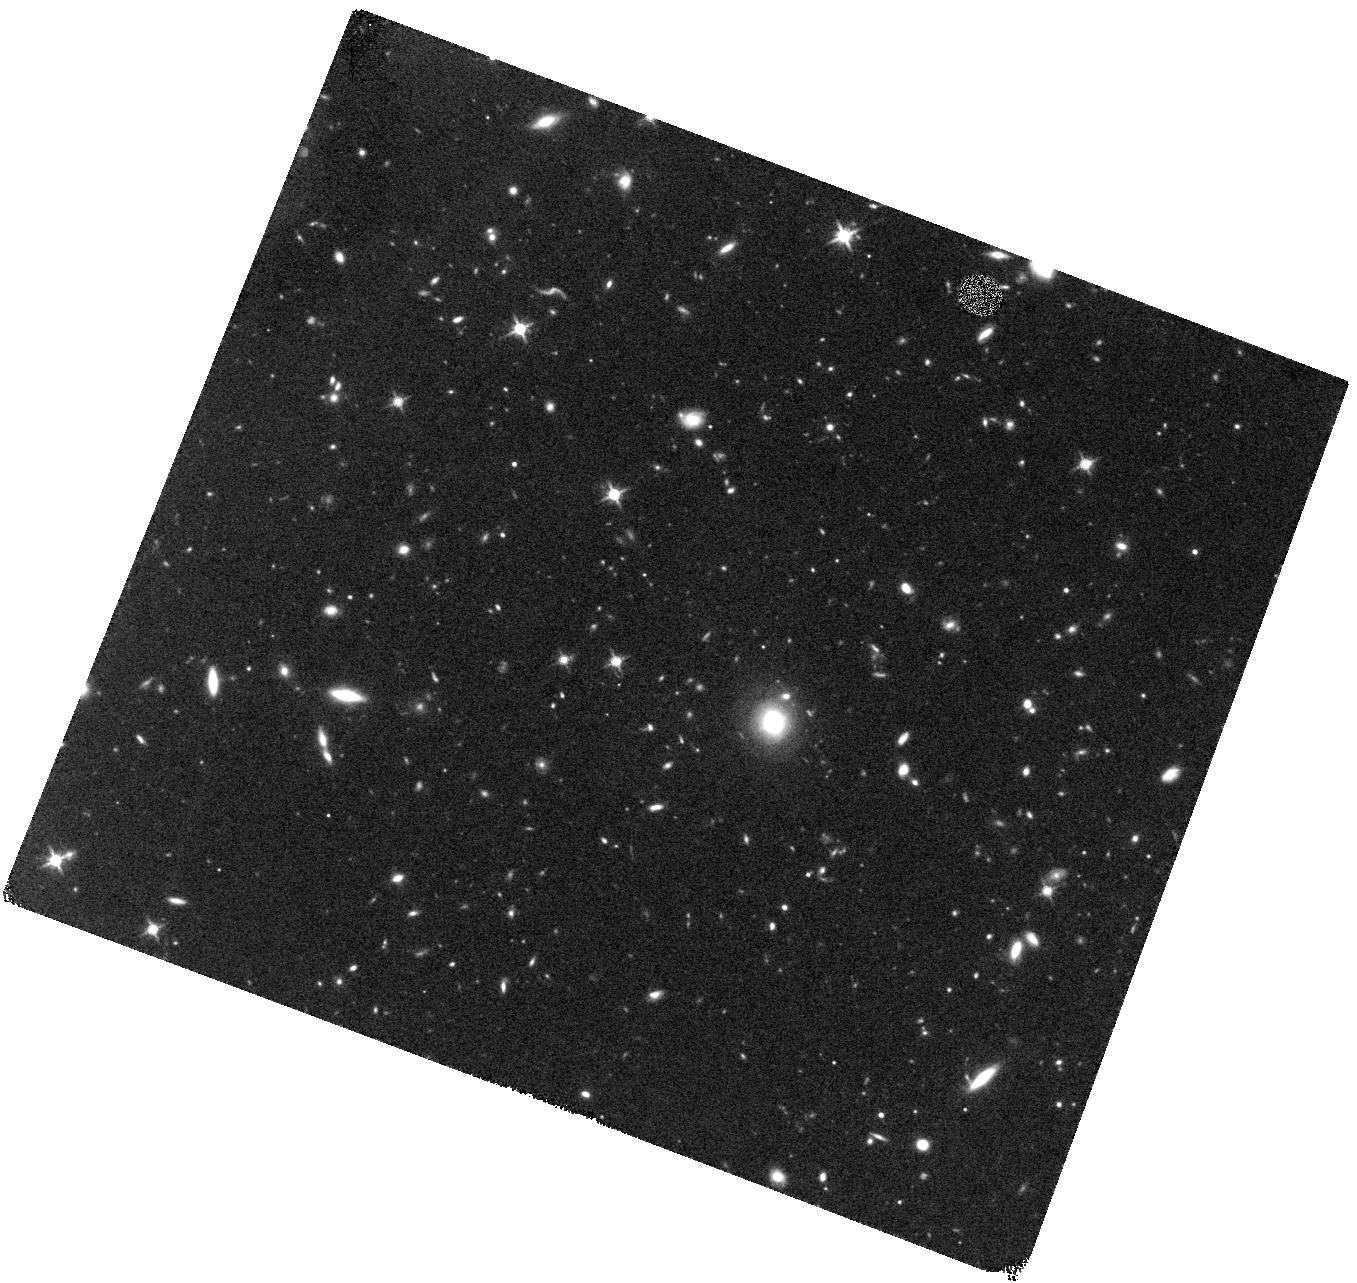
Target: SDSS-J132853.65-022441.6
Instrument: WFC3/IR
Filter: F140W
Exposure: 40 min
Observation ID: hst_15118_11_wfc3_ir_f140w_idhq11

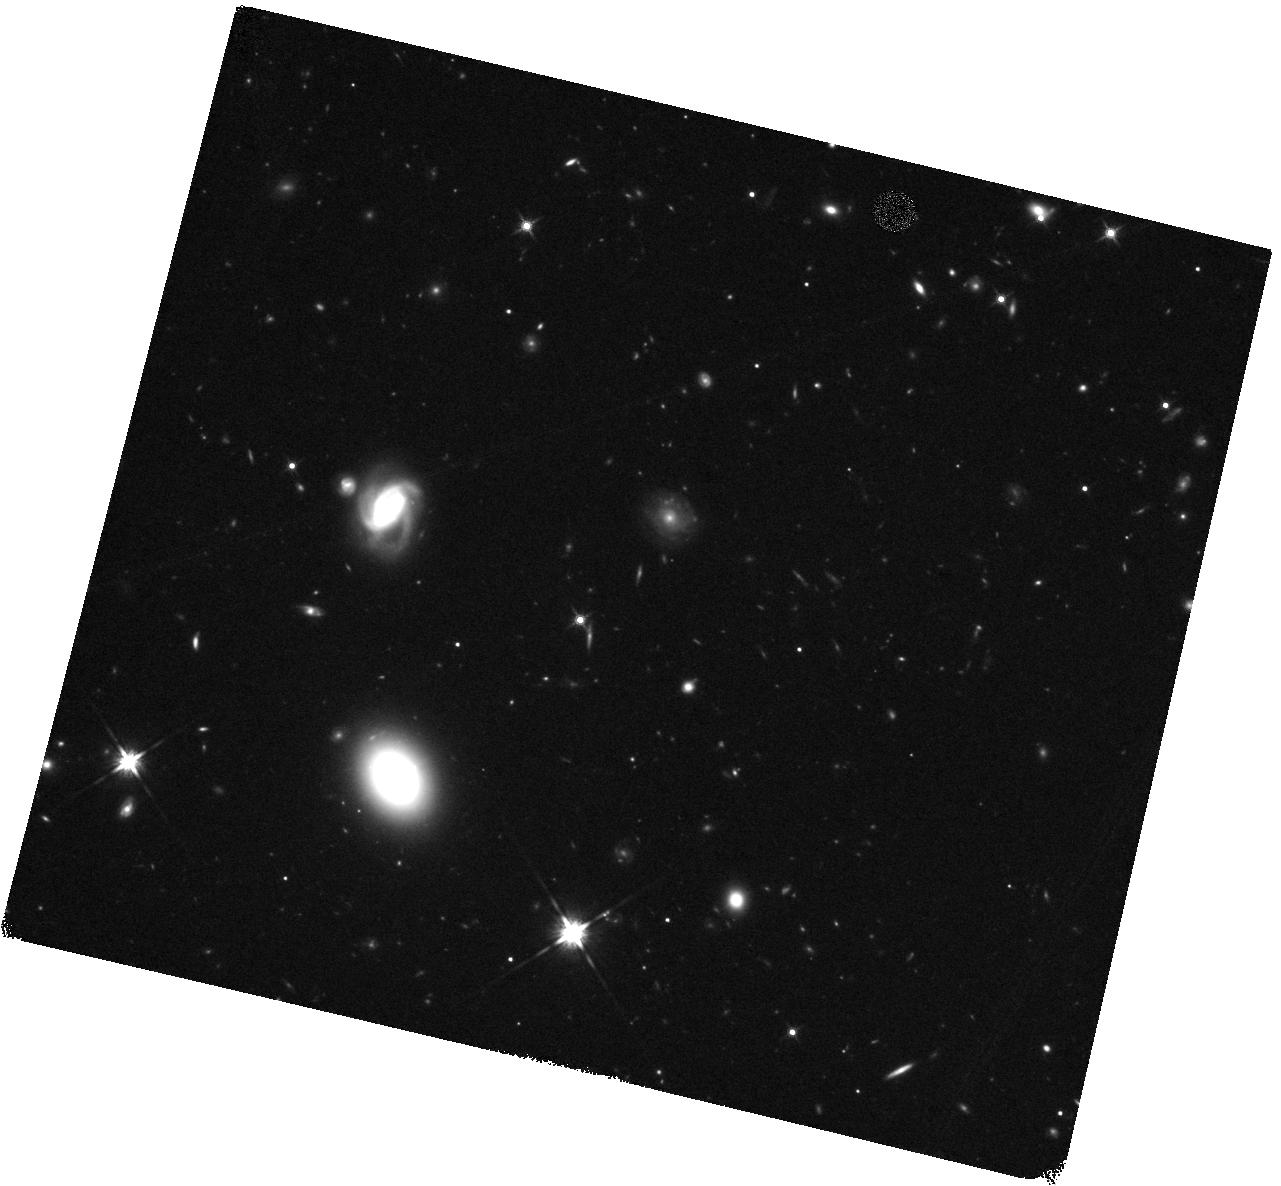
Target: VV2006-J151155.9+040802
Instrument: WFC3/IR
Filter: F140W
Exposure: 40 min
Observation ID: hst_15118_09_wfc3_ir_f140w_idhq09

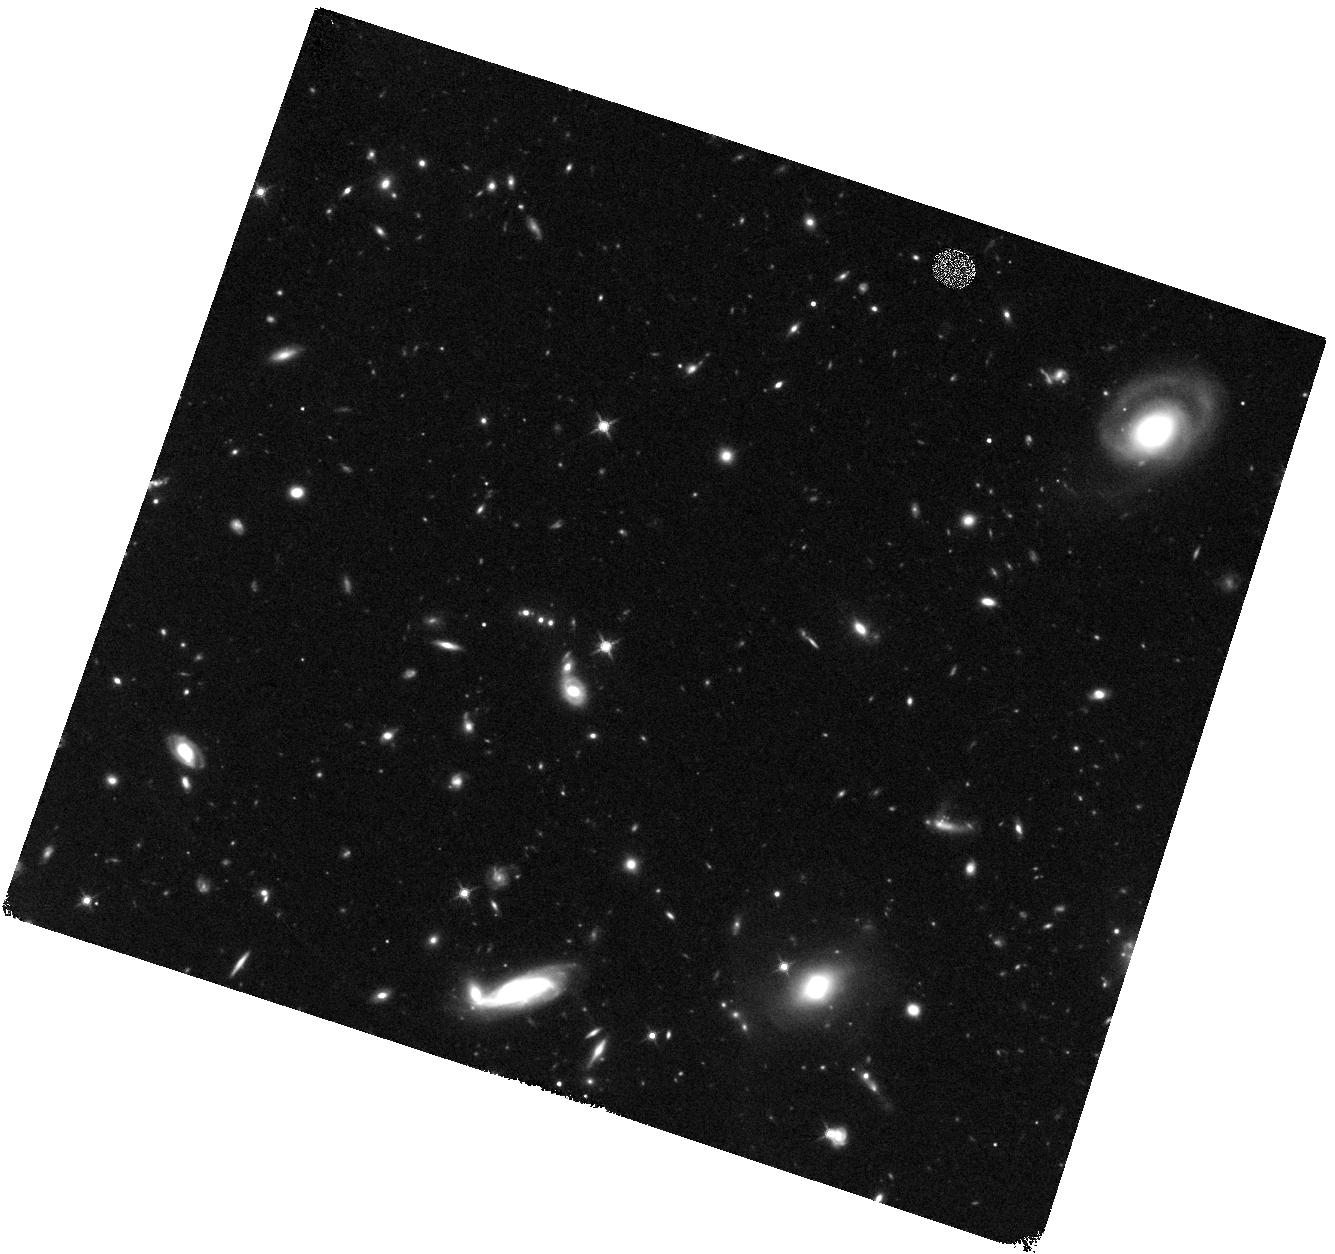
Target: SDSS-J134134.19+014157.7
Instrument: WFC3/IR
Filter: F140W
Exposure: 40 min
Observation ID: hst_15118_02_wfc3_ir_f140w_idhq02

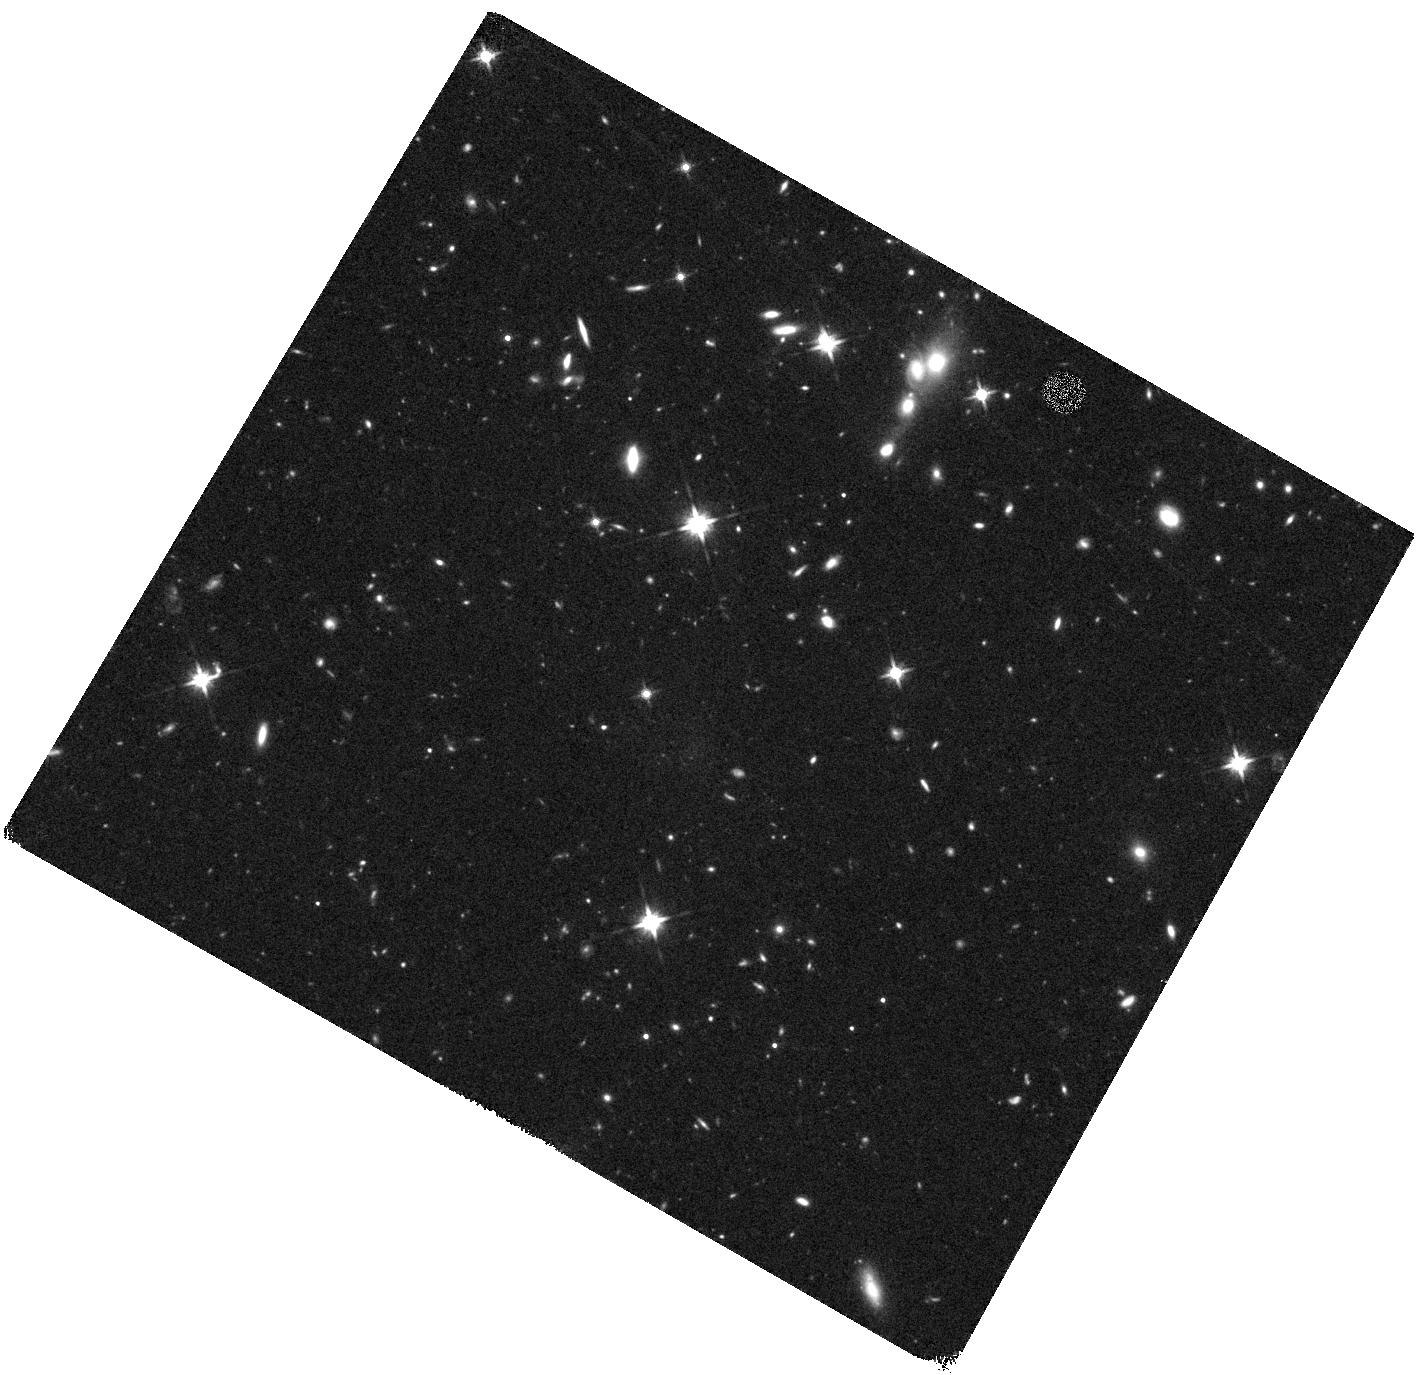
Target: VV2006-J092303.5+024739
Instrument: WFC3/IR
Filter: F140W
Exposure: 40 min
Observation ID: hst_15118_10_wfc3_ir_f140w_idhq10

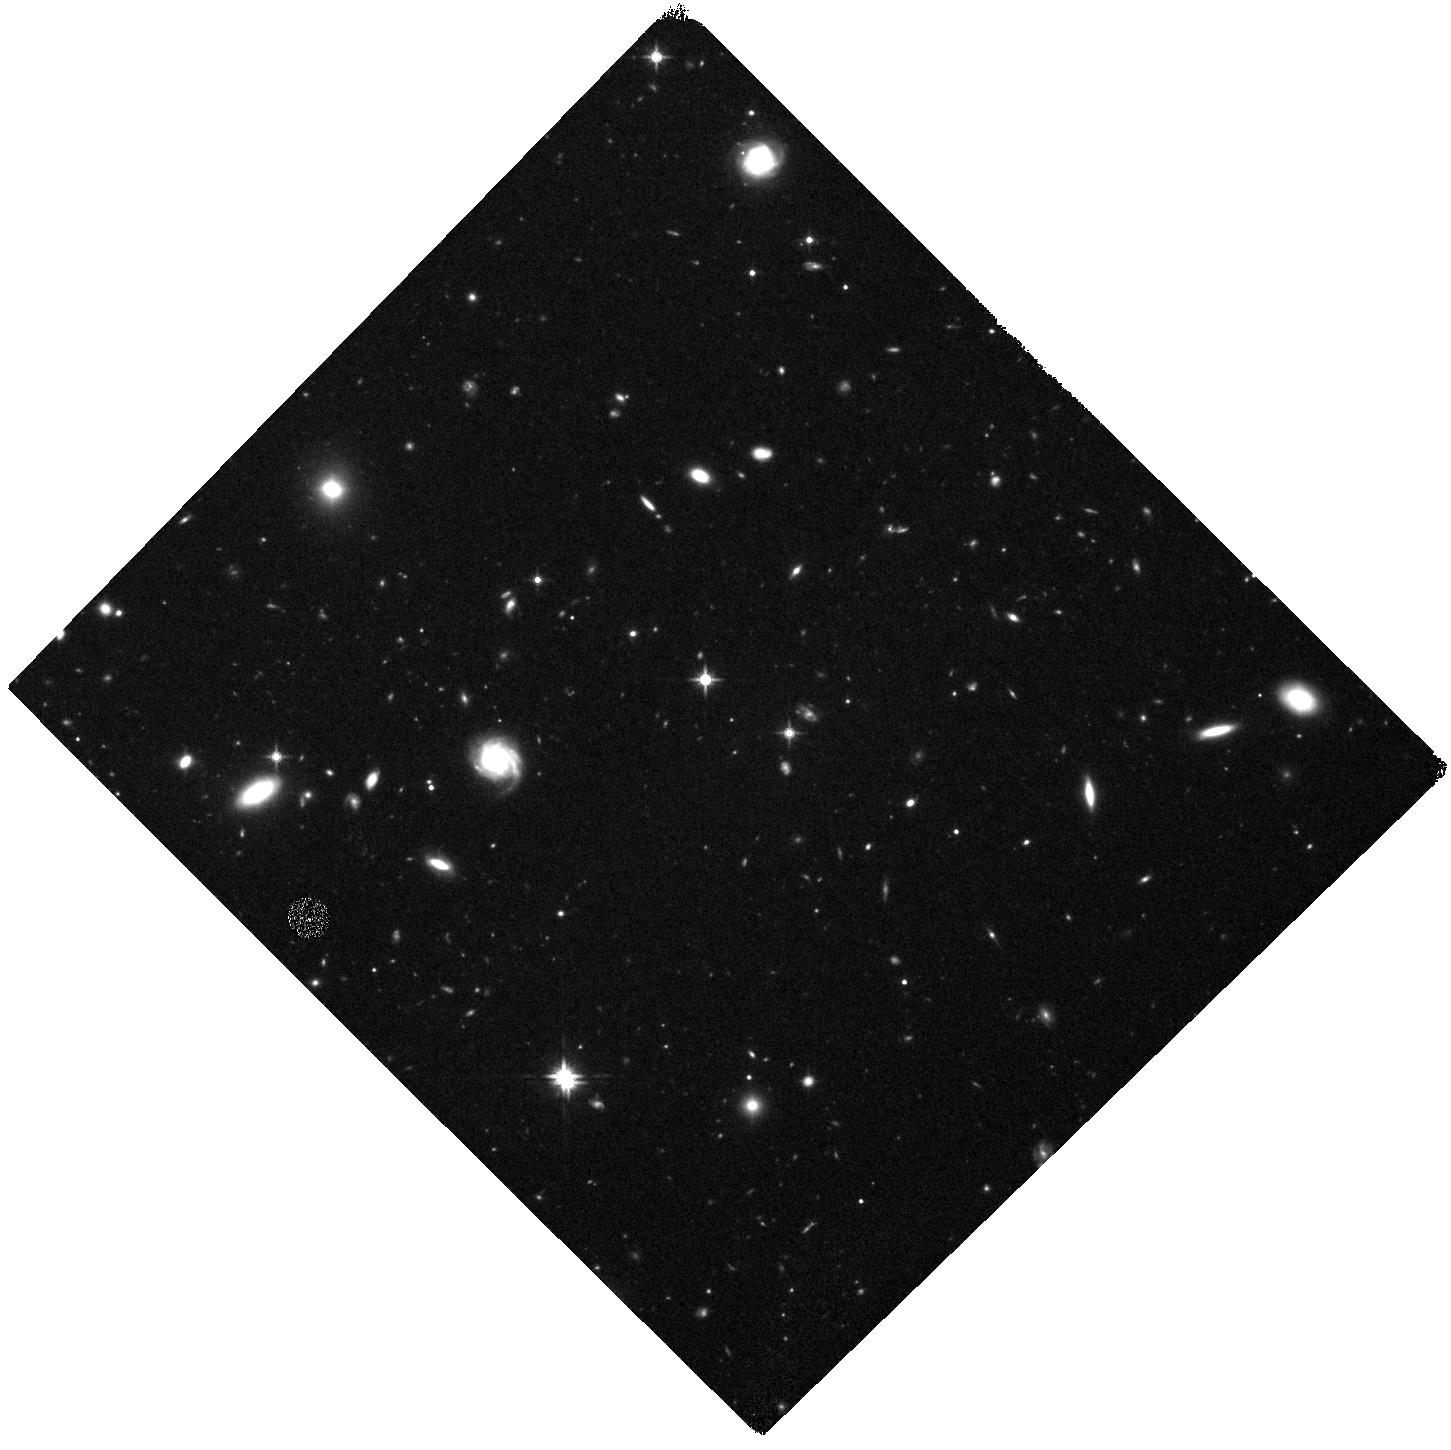
Target: VV2006-J093508.5+080114
Instrument: WFC3/IR
Filter: F140W
Exposure: 40 min
Observation ID: hst_15118_06_wfc3_ir_f140w_idhq06

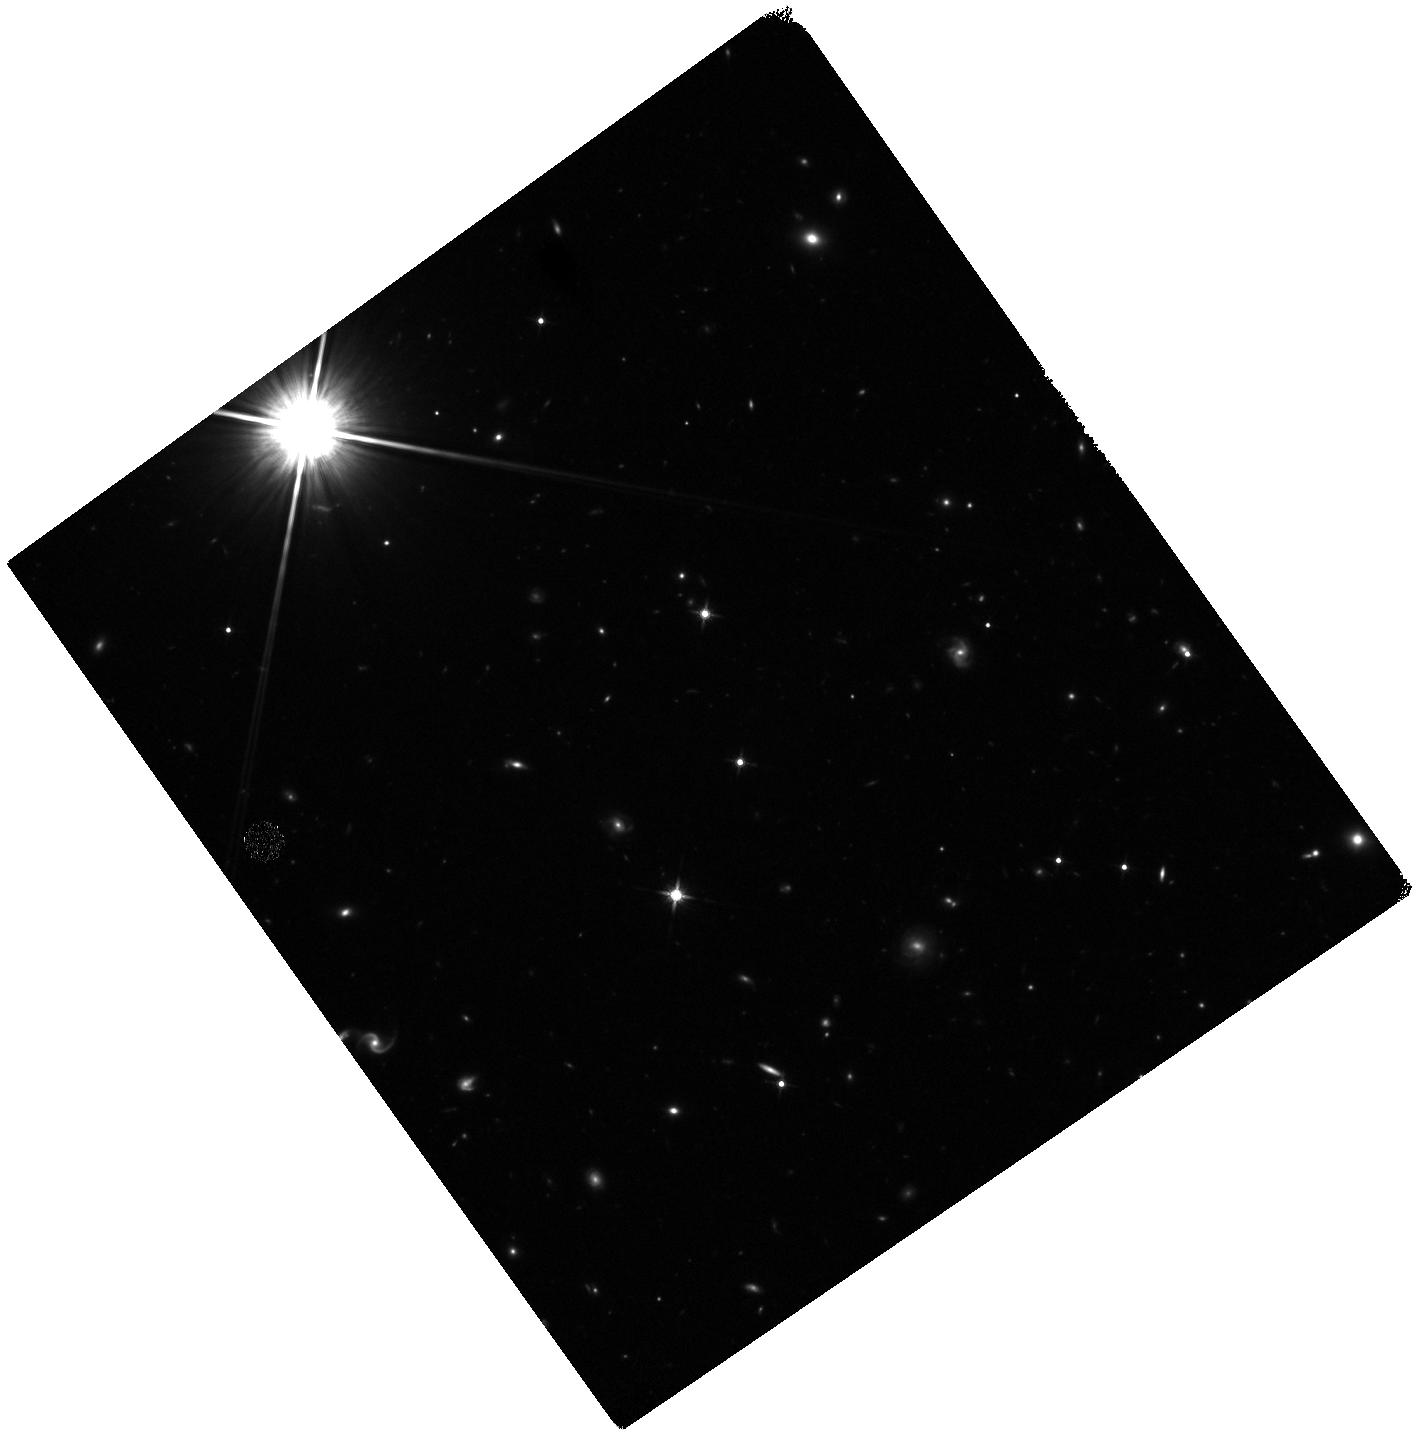
Target: VV2006-J033119.7-074142
Instrument: WFC3/IR
Filter: F140W
Exposure: 40 min
Observation ID: hst_15118_07_wfc3_ir_f140w_idhq07

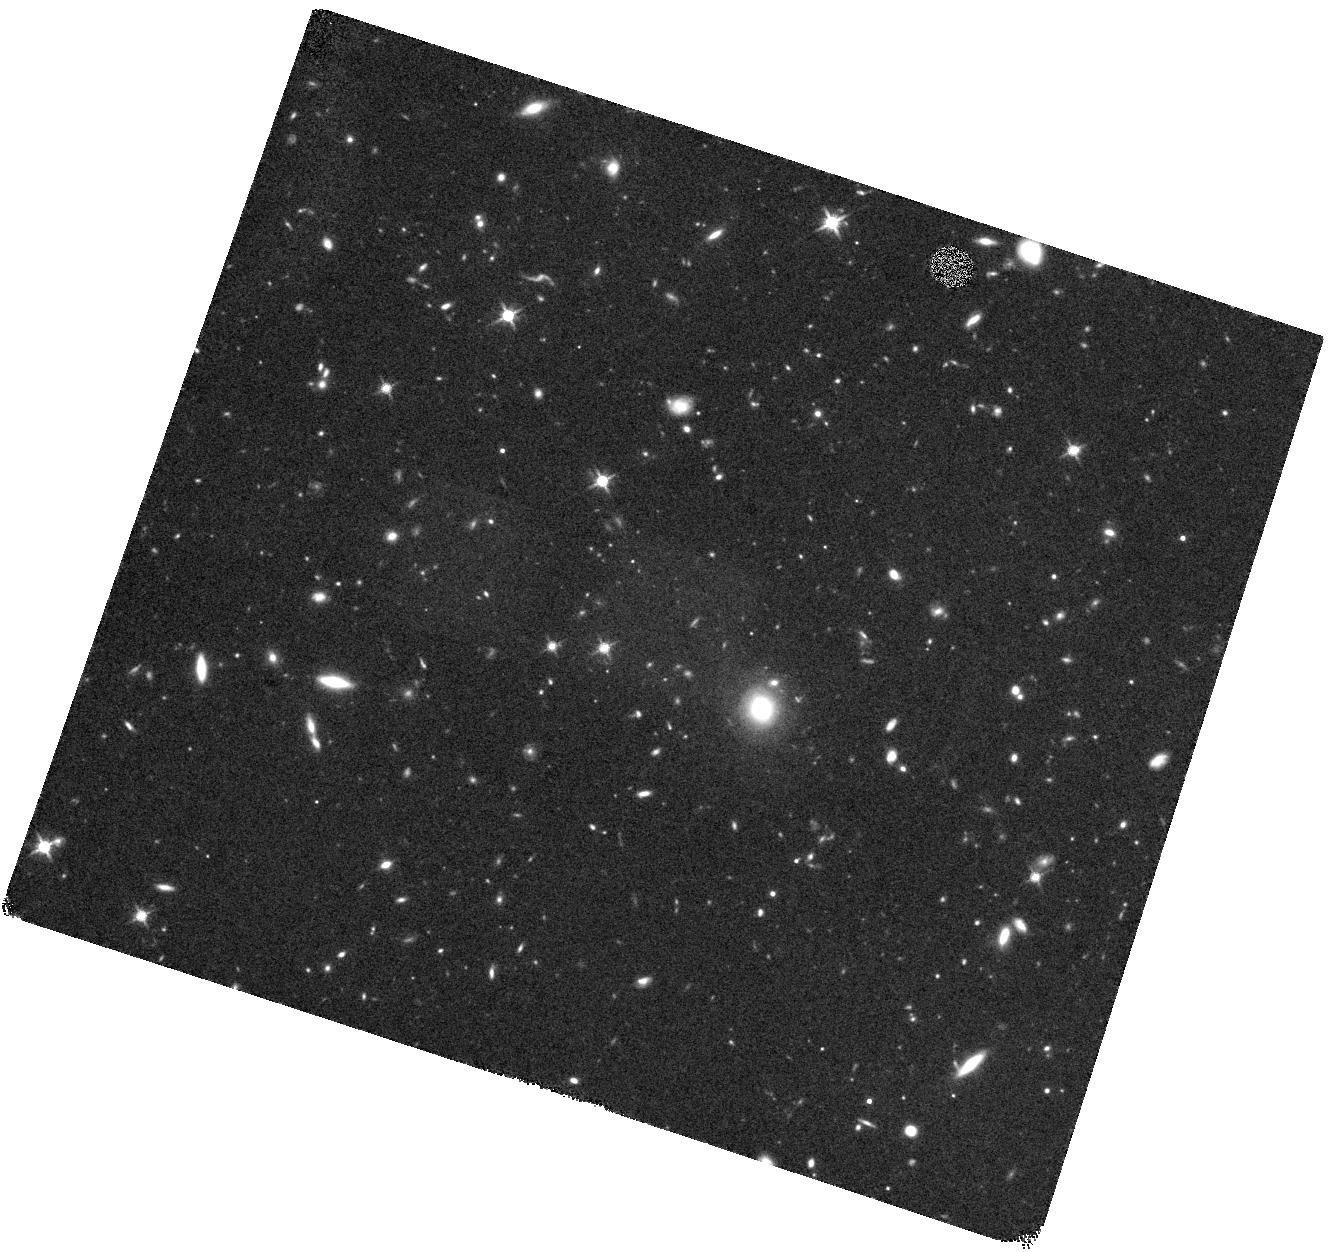
Target: SDSS-J132853.65-022441.6
Instrument: WFC3/IR
Filter: F140W
Exposure: 40 min
Observation ID: hst_15118_05_wfc3_ir_f140w_idhq05

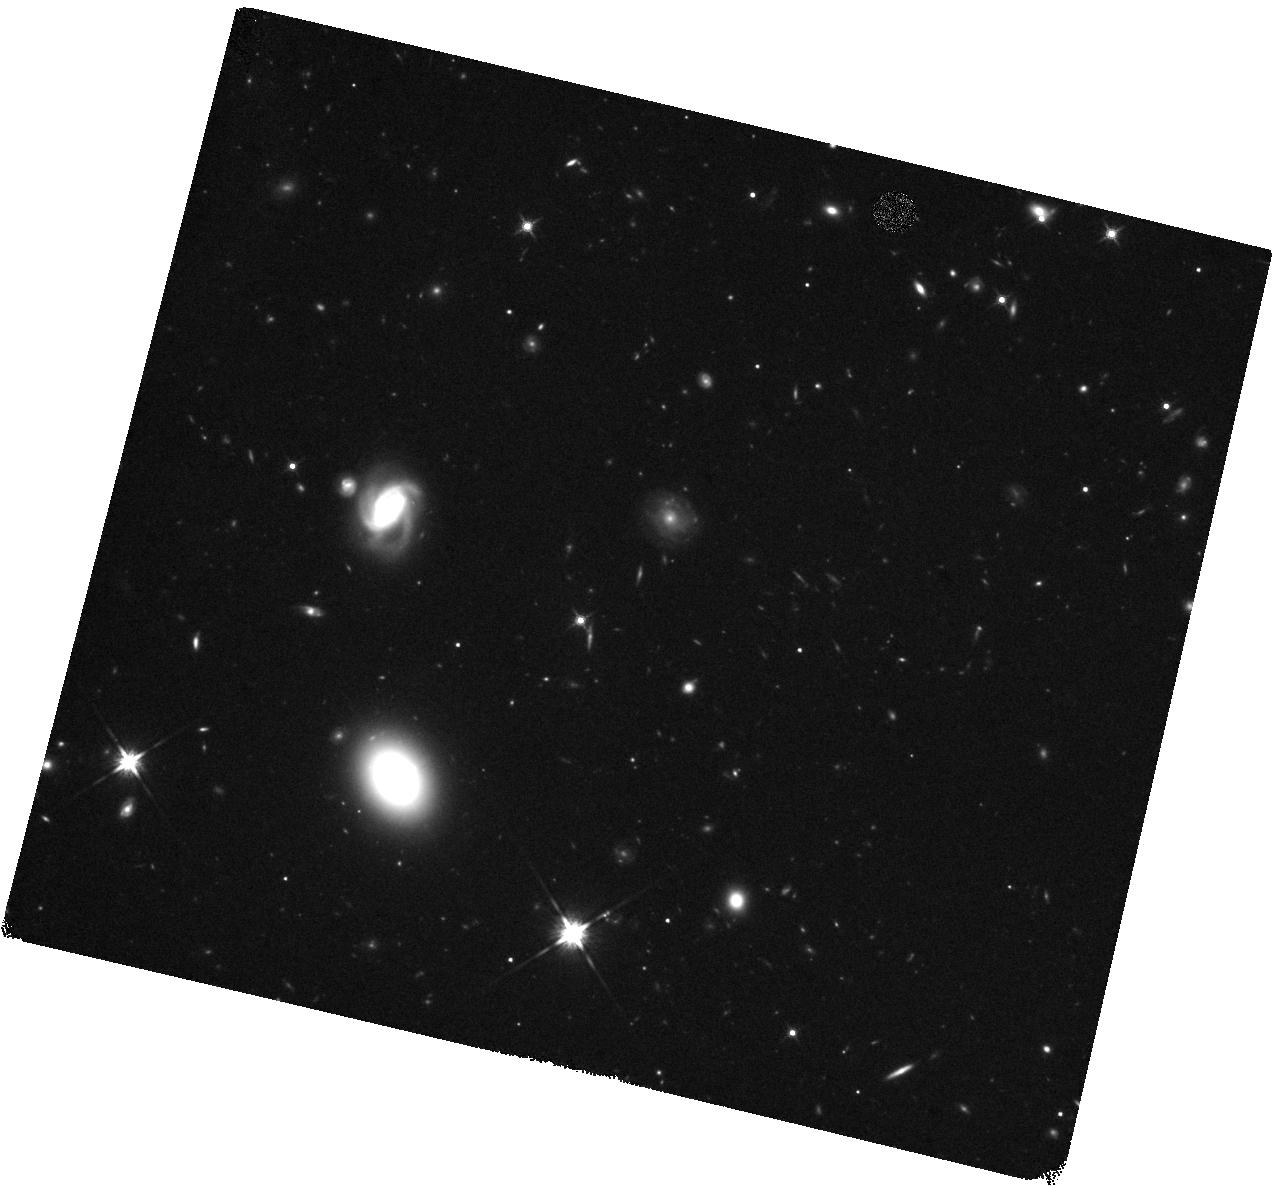
Target: VV2006-J151155.9+040802
Instrument: WFC3/IR
Filter: F140W
Exposure: 40 min
Observation ID: hst_15118_03_wfc3_ir_f140w_idhq03

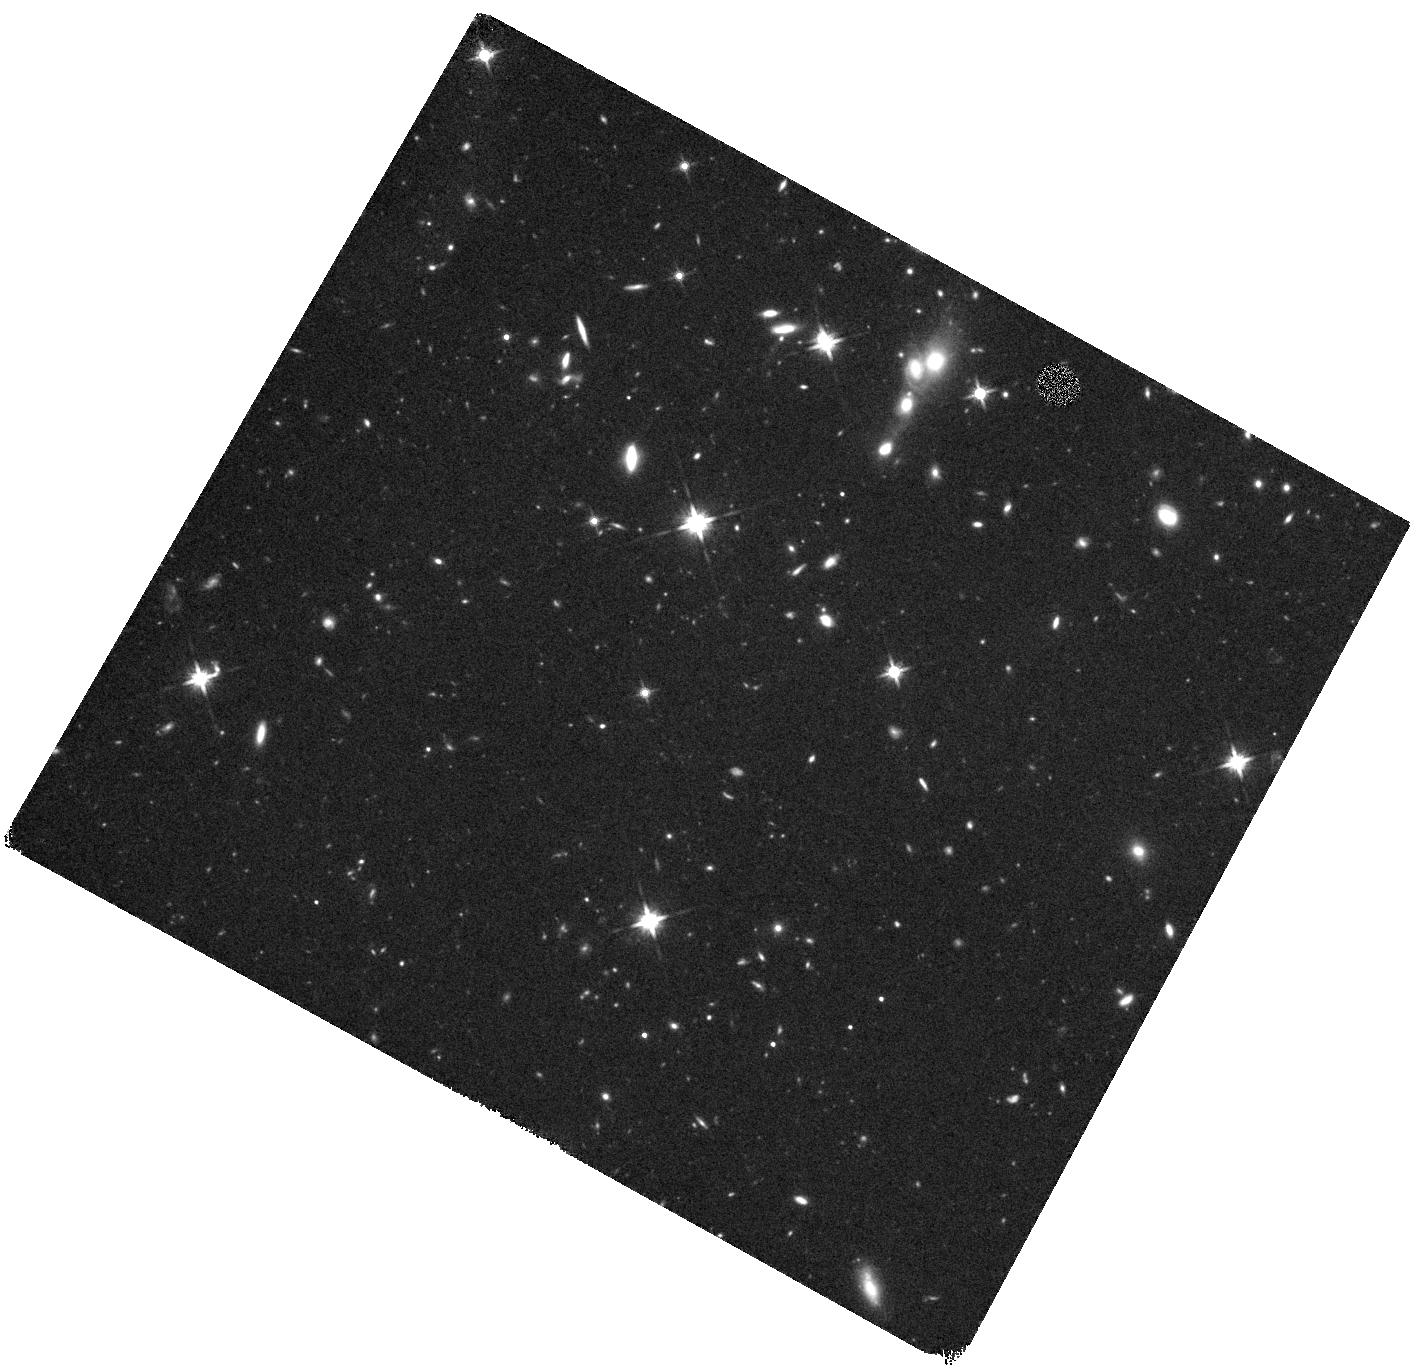
Target: VV2006-J092303.5+024739
Instrument: WFC3/IR
Filter: F140W
Exposure: 40 min
Observation ID: hst_15118_04_wfc3_ir_f140w_idhq04

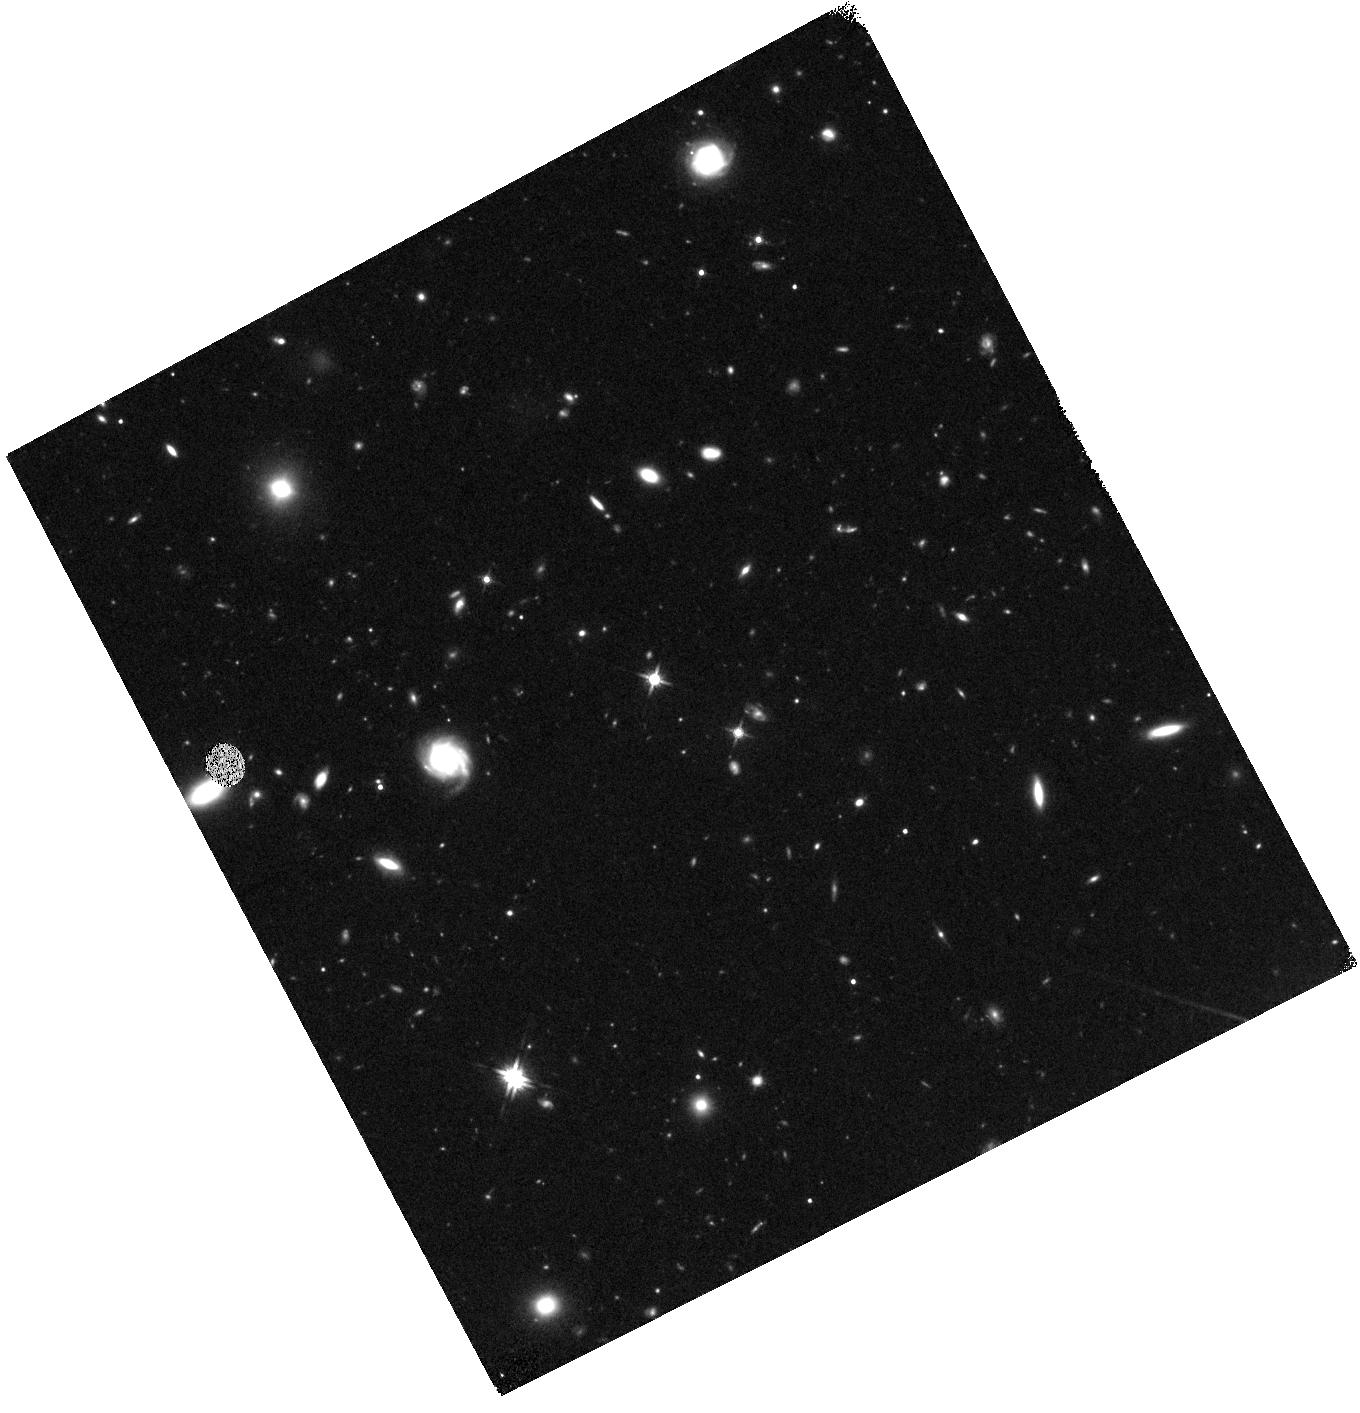
Target: VV2006-J093508.5+080114
Instrument: WFC3/IR
Filter: F140W
Exposure: 40 min
Observation ID: hst_15118_12_wfc3_ir_f140w_idhq12

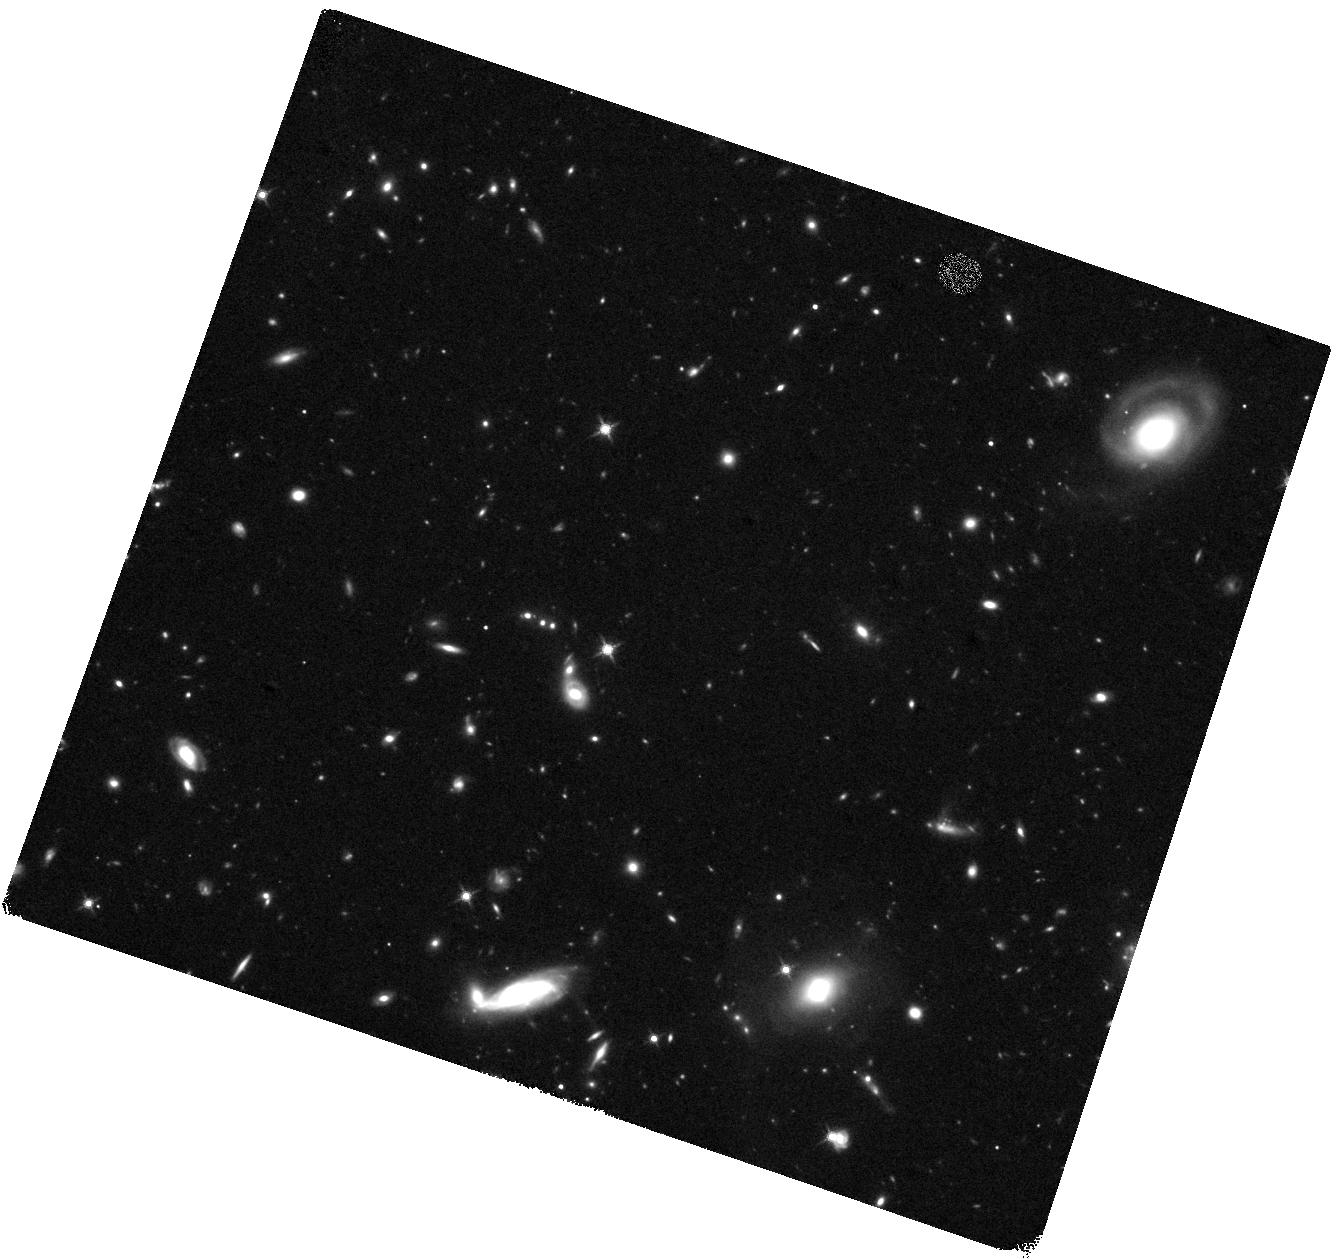
Target: SDSS-J134134.19+014157.7
Instrument: WFC3/IR
Filter: F140W
Exposure: 40 min
Observation ID: hst_15118_08_wfc3_ir_f140w_idhq08

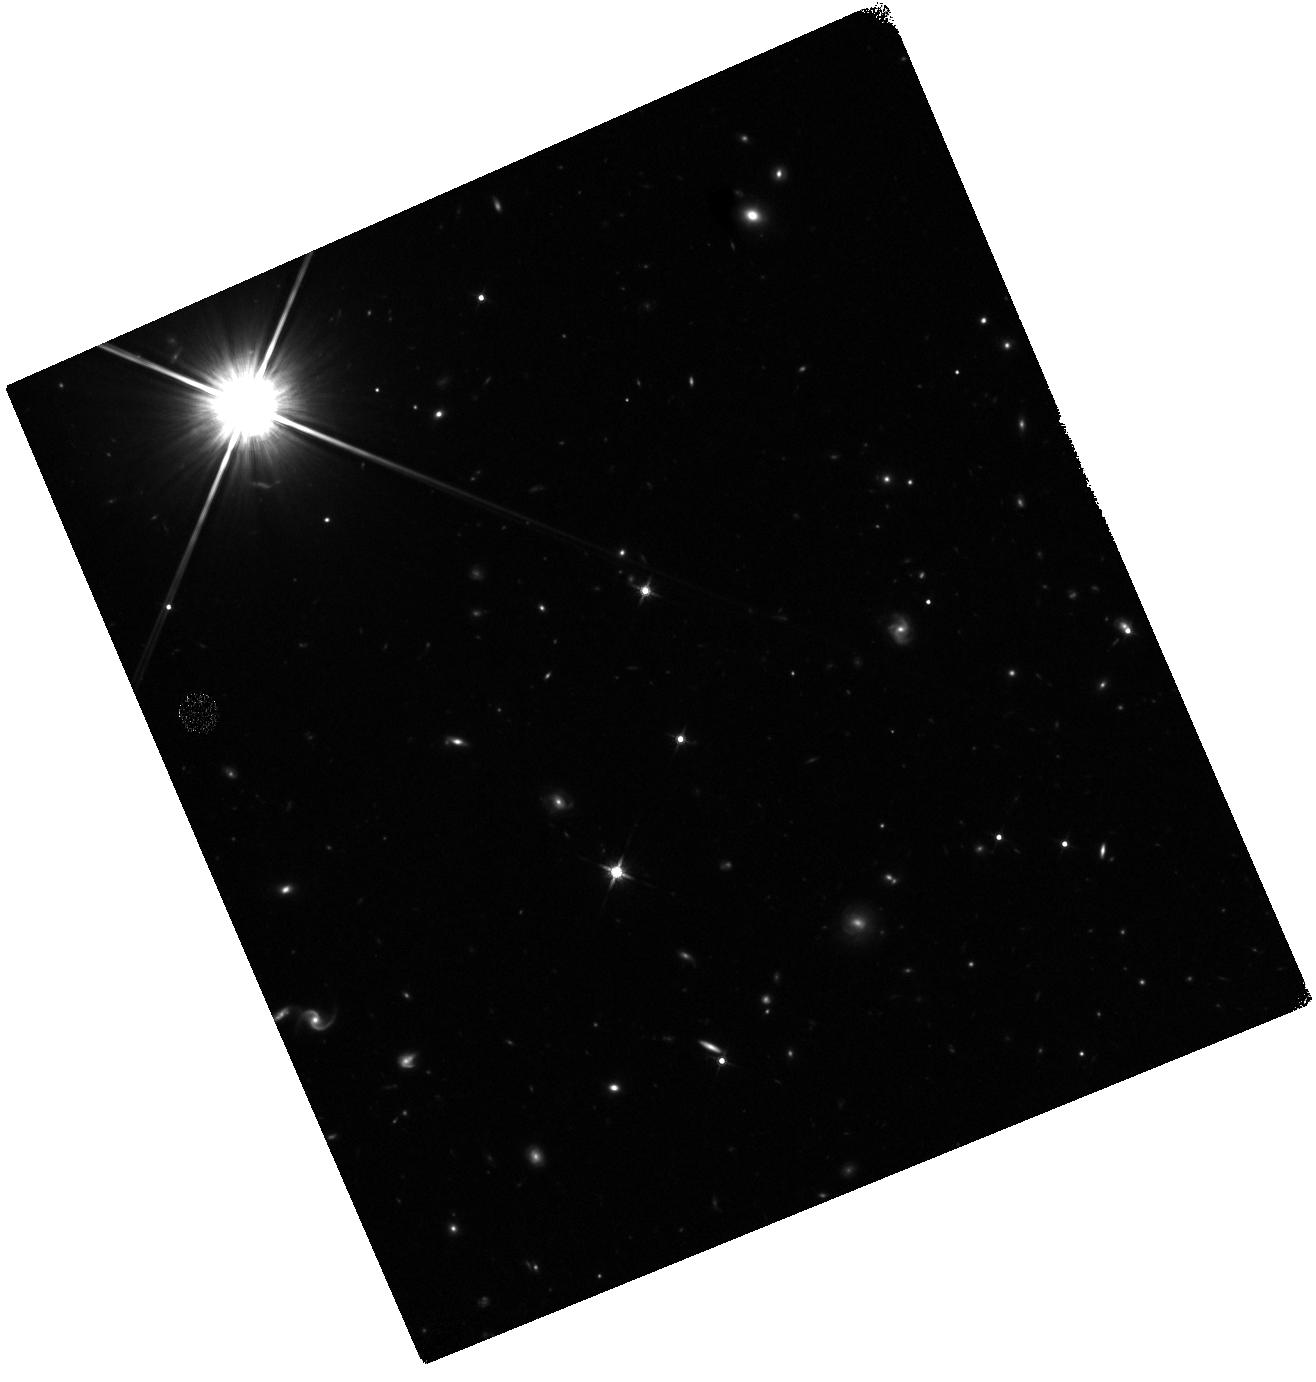
Target: VV2006-J033119.7-074142
Instrument: WFC3/IR
Filter: F140W
Exposure: 40 min
Observation ID: hst_15118_01_wfc3_ir_f140w_idhq01

TESTING THE RELEVANCE OF MERGERS AND ENVIROMENT FOR THE FASTEST GROWING BLACK HOLES IN THE MOST INTENSELY STAR FORMING GALAXIES (PI: Trakhtenbrot, Benny)

We propose a pilot study to explore the role of major galaxy mergers in shaping the early history of the largest super-massive black holes (SMBHs). We will use HST's high sensitivity and resolution to map the stellar content of the host galaxies and close environments of six very luminous QSOs at z~4.8, for which we have obtained a rich collection of ground- and space-based data, including new ALMA data that probe the hosts' gas. Our previous analysis of these systems clearly shows fast SMBH and host galaxy growth, with some systems exhibiting extremely high star formation rates, SFR >2000 M_sol/yr, suggestive of merger-driven activity. Our new ALMA data show evidence for mergers among some of the lower-SFR objects, while presenting no clear evidence for mergers among some of the extreme SFR sources. The deep HST/WFC3-IR imaging data will allow us to look for two types of merger indicators: (1) disturbed star-forming sub-structures within the host galaxies of the QSOs, and (2) close, possibly interacting companions. Thus, the proposed HST observations will provide the only missing ingredient in our long-term effort to identify the dominant mechanism driving the early epoch of SMBH-host (co-)evolution. If successful, the combined HST and ALMA effort will be extended to a larger sample, based on our on-going ALMA cycle-4 observations of 12 additional systems.